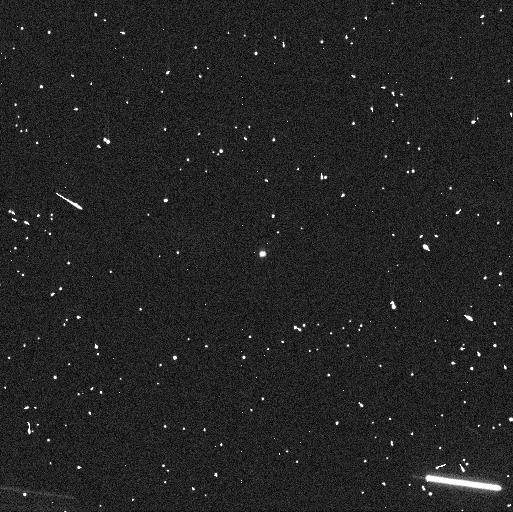
Target: 288P. Instrument: WFC3/UVIS. Filter: F606W. Exposure: 5 min. Observation ID: ie8r03d0q

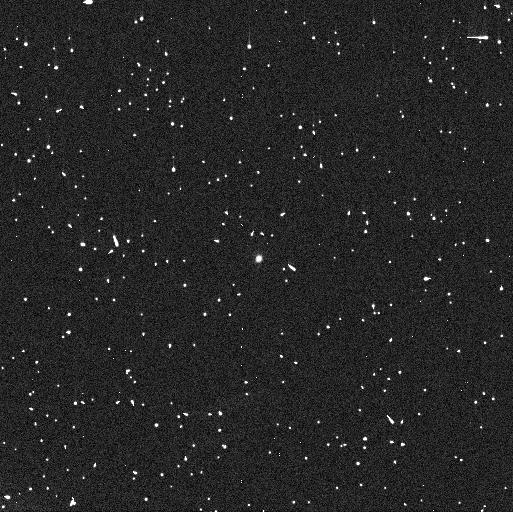
Target: 288P. Instrument: WFC3/UVIS. Filter: F606W. Exposure: 5 min. Observation ID: ie8r02hoq

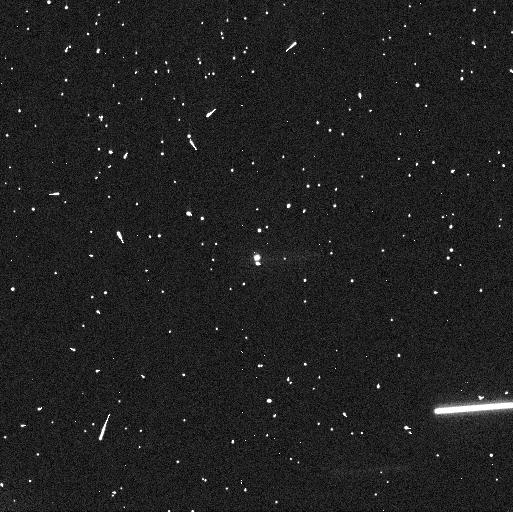
Target: 288P. Instrument: WFC3/UVIS. Filter: F606W. Exposure: 5 min. Observation ID: ie8r01c2q

Individual component shapes and rotation states in binary main-belt comet 288P (PI: Agarwal, Jessica)

We request 6 orbits of HST/WFC3 in May 2020 measure the rotation periods, elongation and cross-sections of the components of binary main-belt comet 288P. This will allow us to provide constraints on the formation and evolution of this unusual binary system and for the first time to constrain the bulk density of a main-belt comet. The 288P system is special both because of its unusual orbital properties (wide semi-major axis combined with near-equal component size) and because it is the only confirmed solar system binary showing sublimation-driven activity. At present, it is not clear if such systems are indeed rare, or merely affected by a strong detection bias against them. To better judge this, it is mandatory to understand the formation and past evolution of the system, and a potential interrelation between the activity and the binary formation. To constrain binary formation and evolution models, an accurate knowledge of the masses, shapes and angular momenta of the components is required, which we seek to obtain by the proposed observations. These will allow us measure the individual brightness of the components for a significant fraction of the 16h rotation period reported for the more elongated component. HST is the only telescope able to spatially separate the two components (max. separation about 0.08 arcsec). We did not propose these observations at the time of the regular Cycle 27 deadline because then we had not yet found an orbit solution that would have enabled us to predict the times of maximum component separation with sufficient reliability.